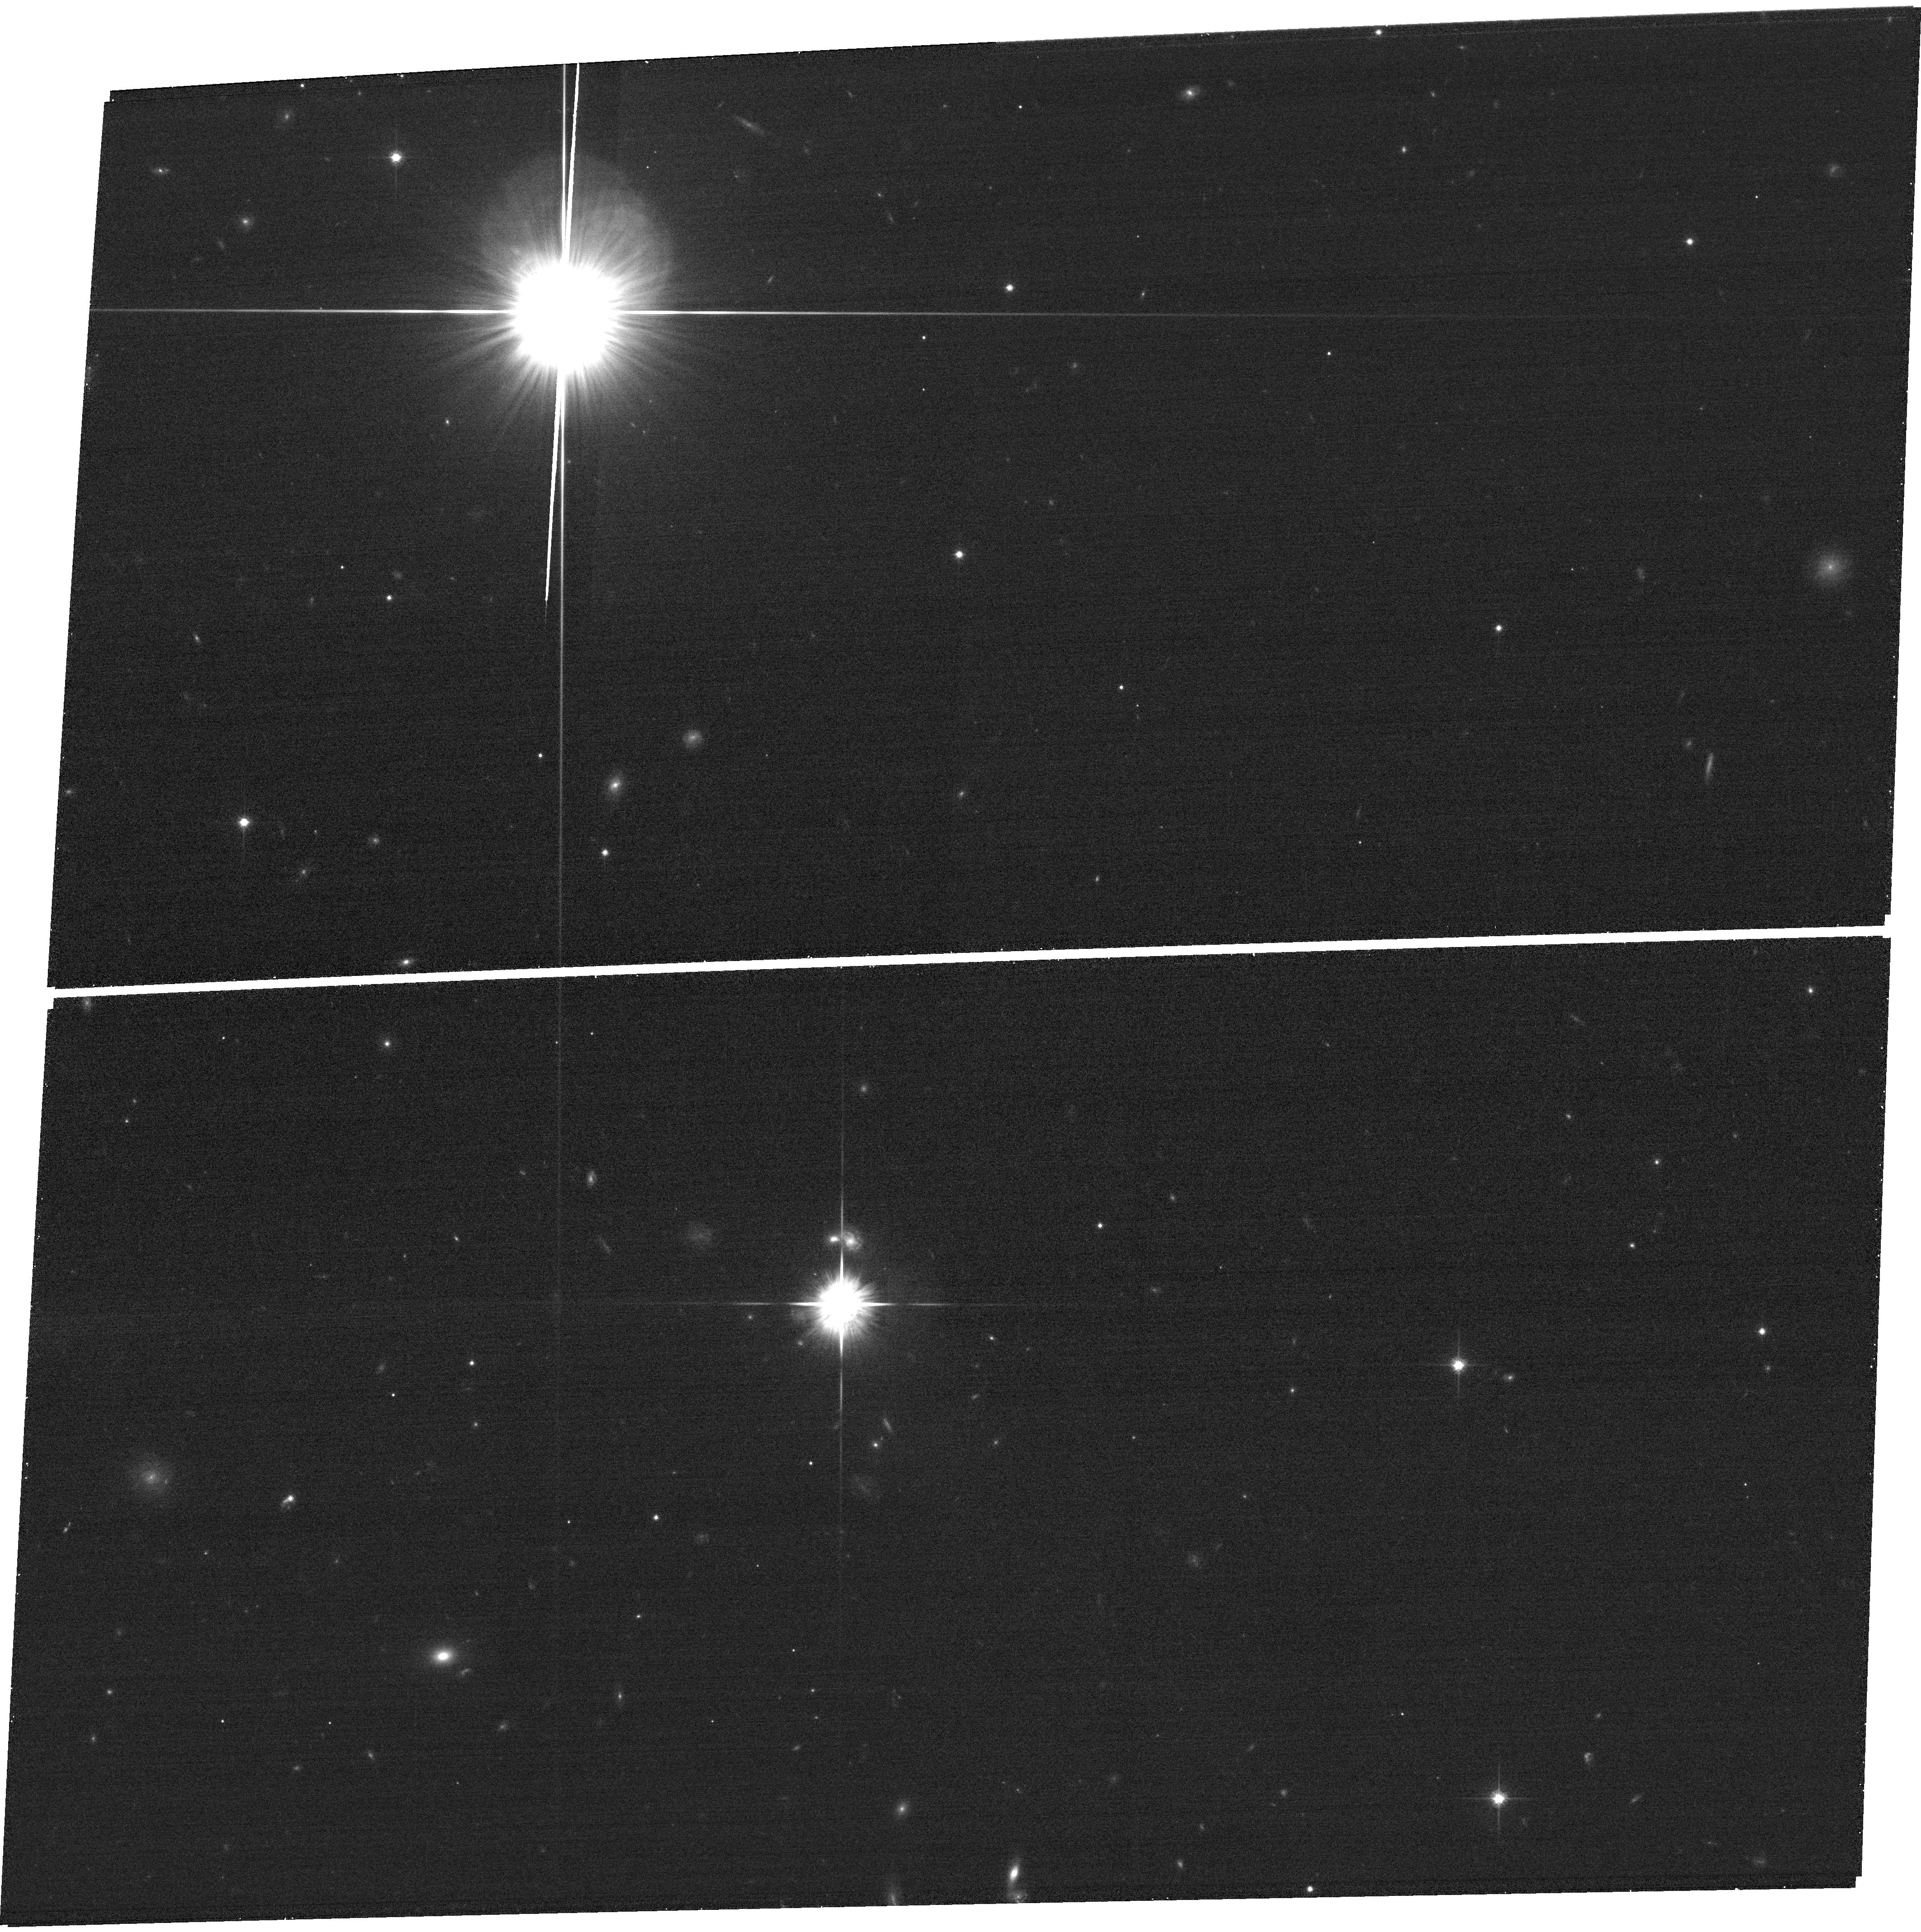
Target: field at RA 186.895°, Dec -11.727°. Instrument: ACS/WFC. Filter: F814W. Exposure: 8 min. Observation ID: hst_12945_09_acs_wfc_f814w_jc1b09

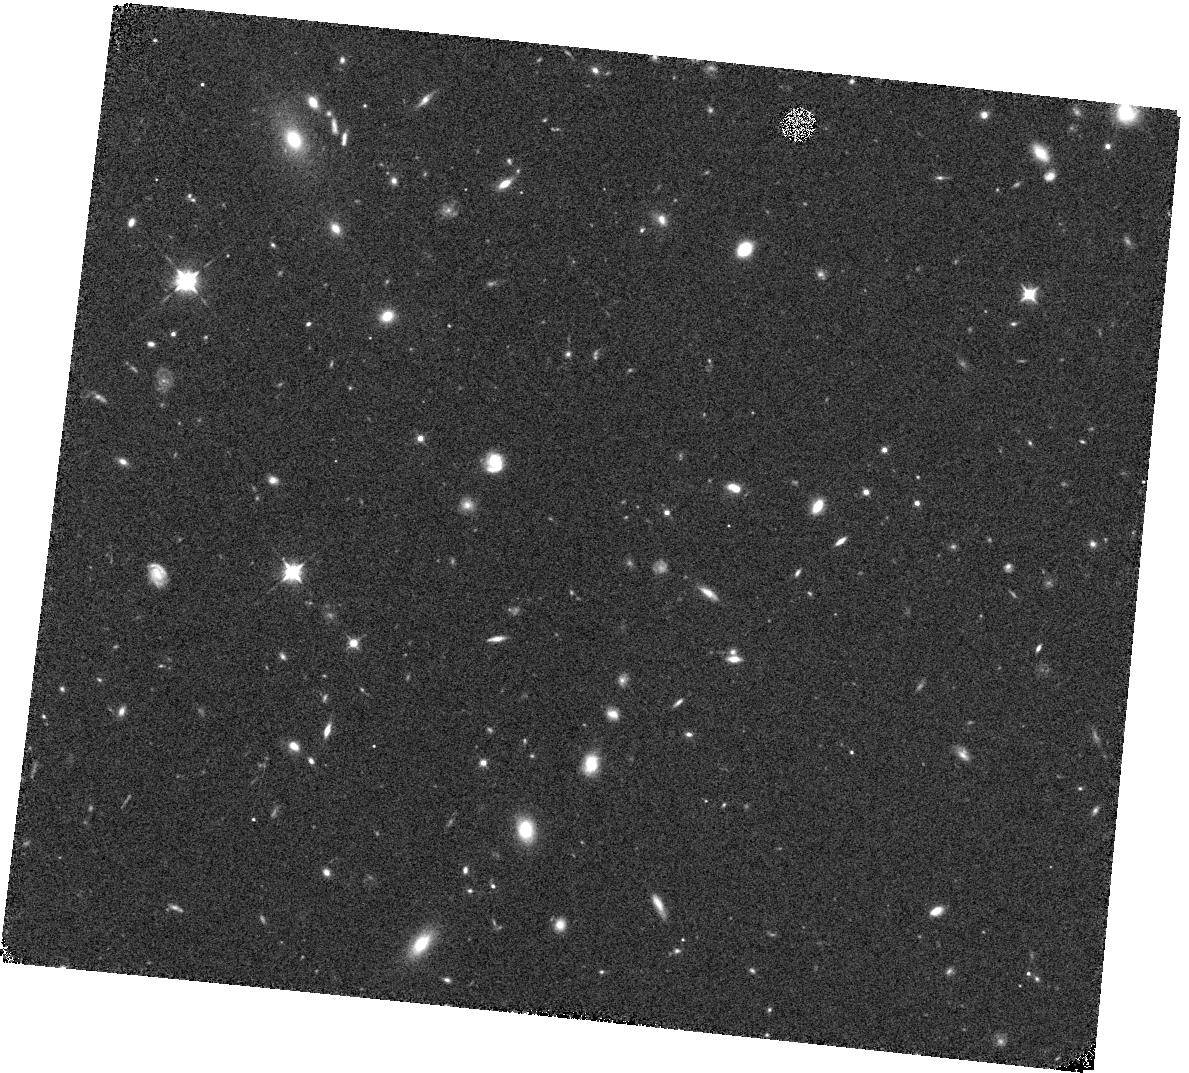
Target: CL1227-11.0. Instrument: WFC3/IR. Filter: F105W. Exposure: 14 min. Observation ID: hst_12945_08_wfc3_ir_f105w_ic1b08

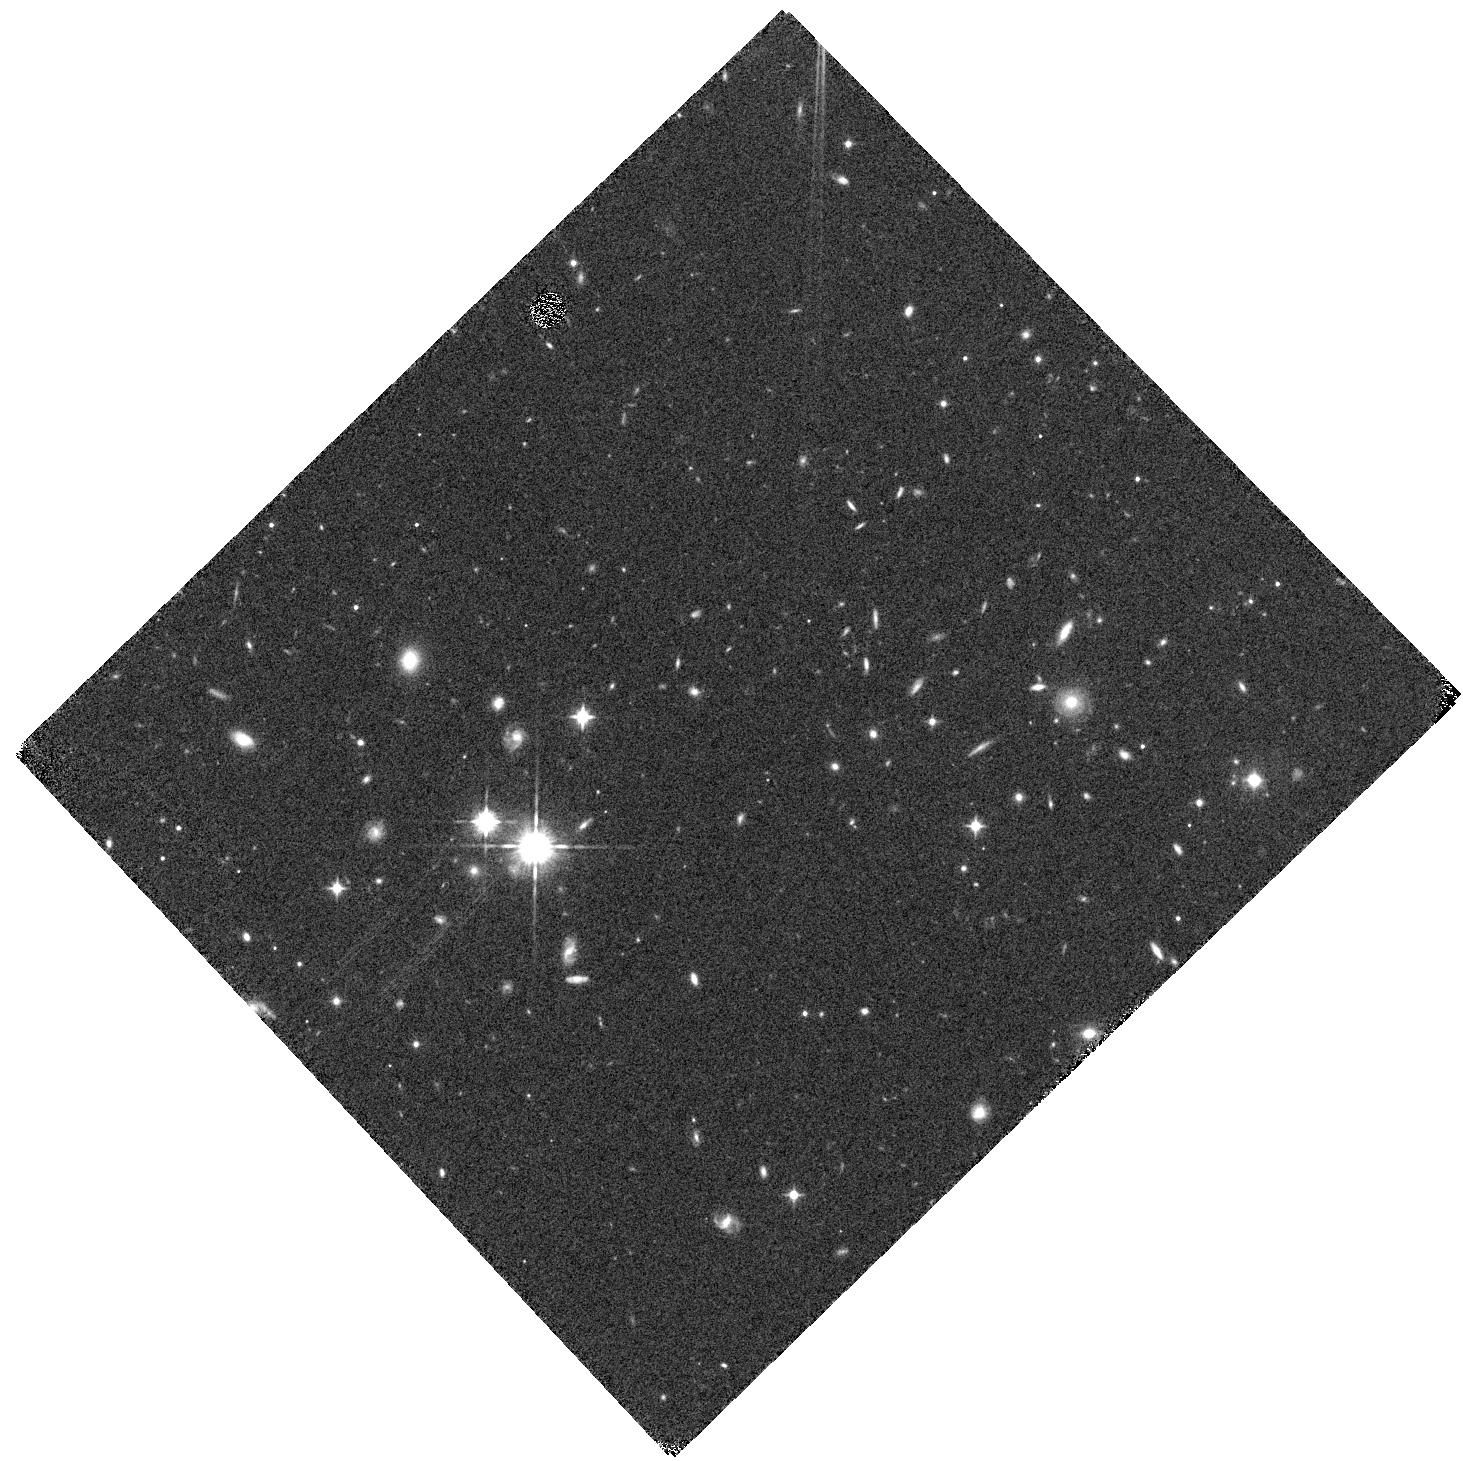
Target: CL1227-11.2. Instrument: WFC3/IR. Filter: F105W. Exposure: 14 min. Observation ID: hst_12945_10_wfc3_ir_f105w_ic1b10

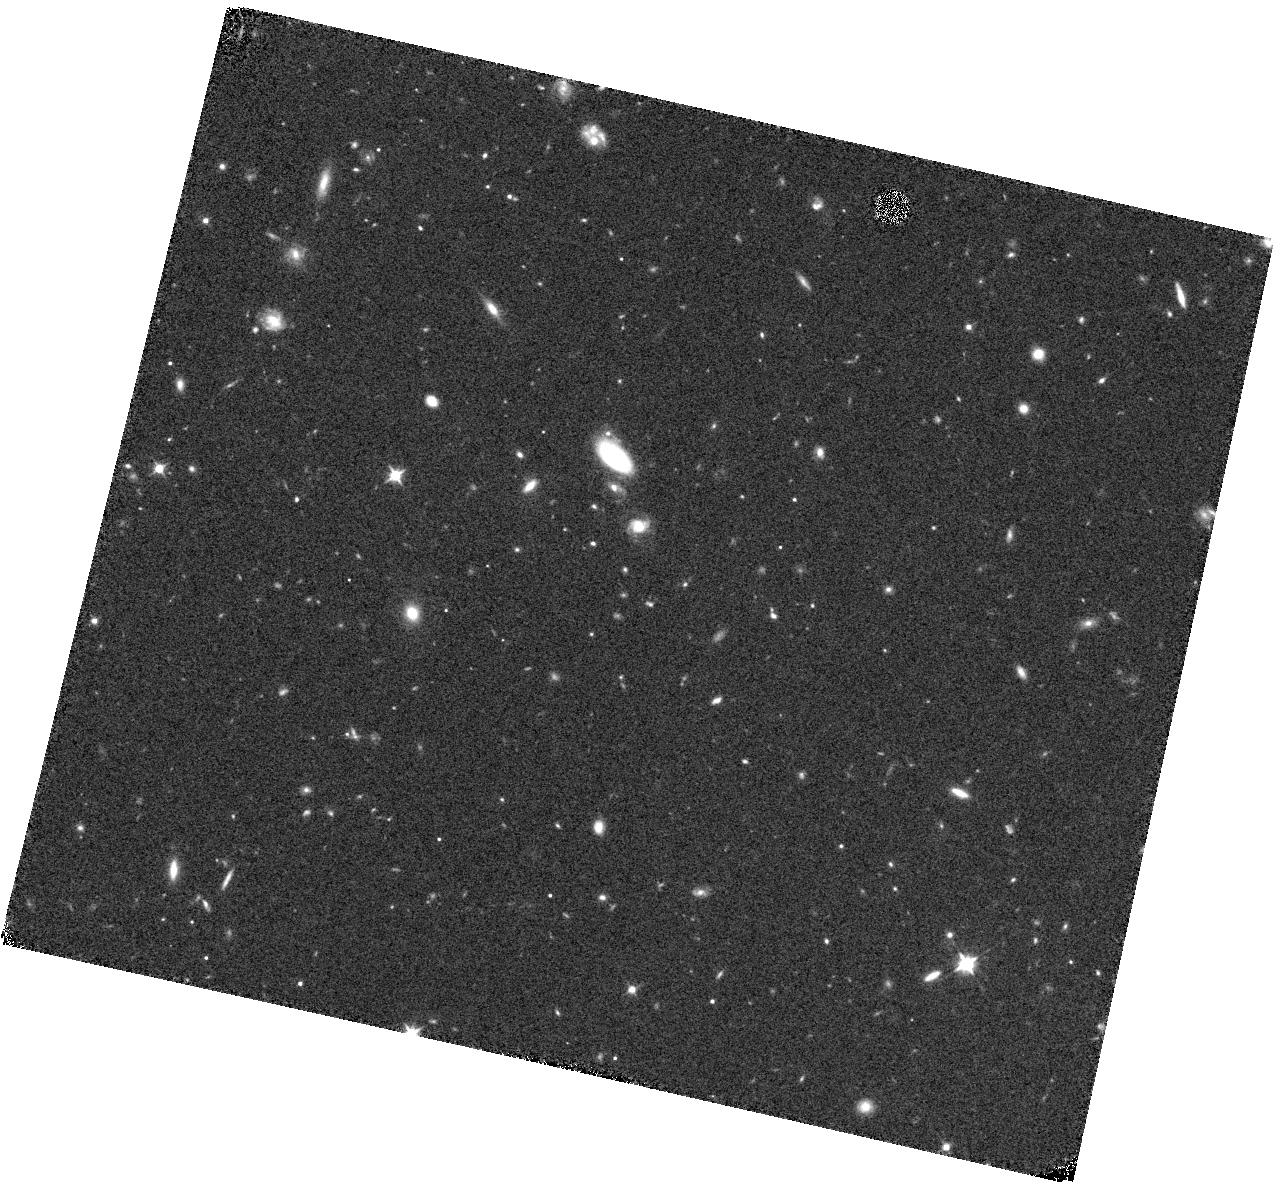
Target: CL1301-11.3. Instrument: WFC3/IR. Filter: F105W. Exposure: 14 min. Observation ID: hst_12945_14_wfc3_ir_f105w_ic1b14

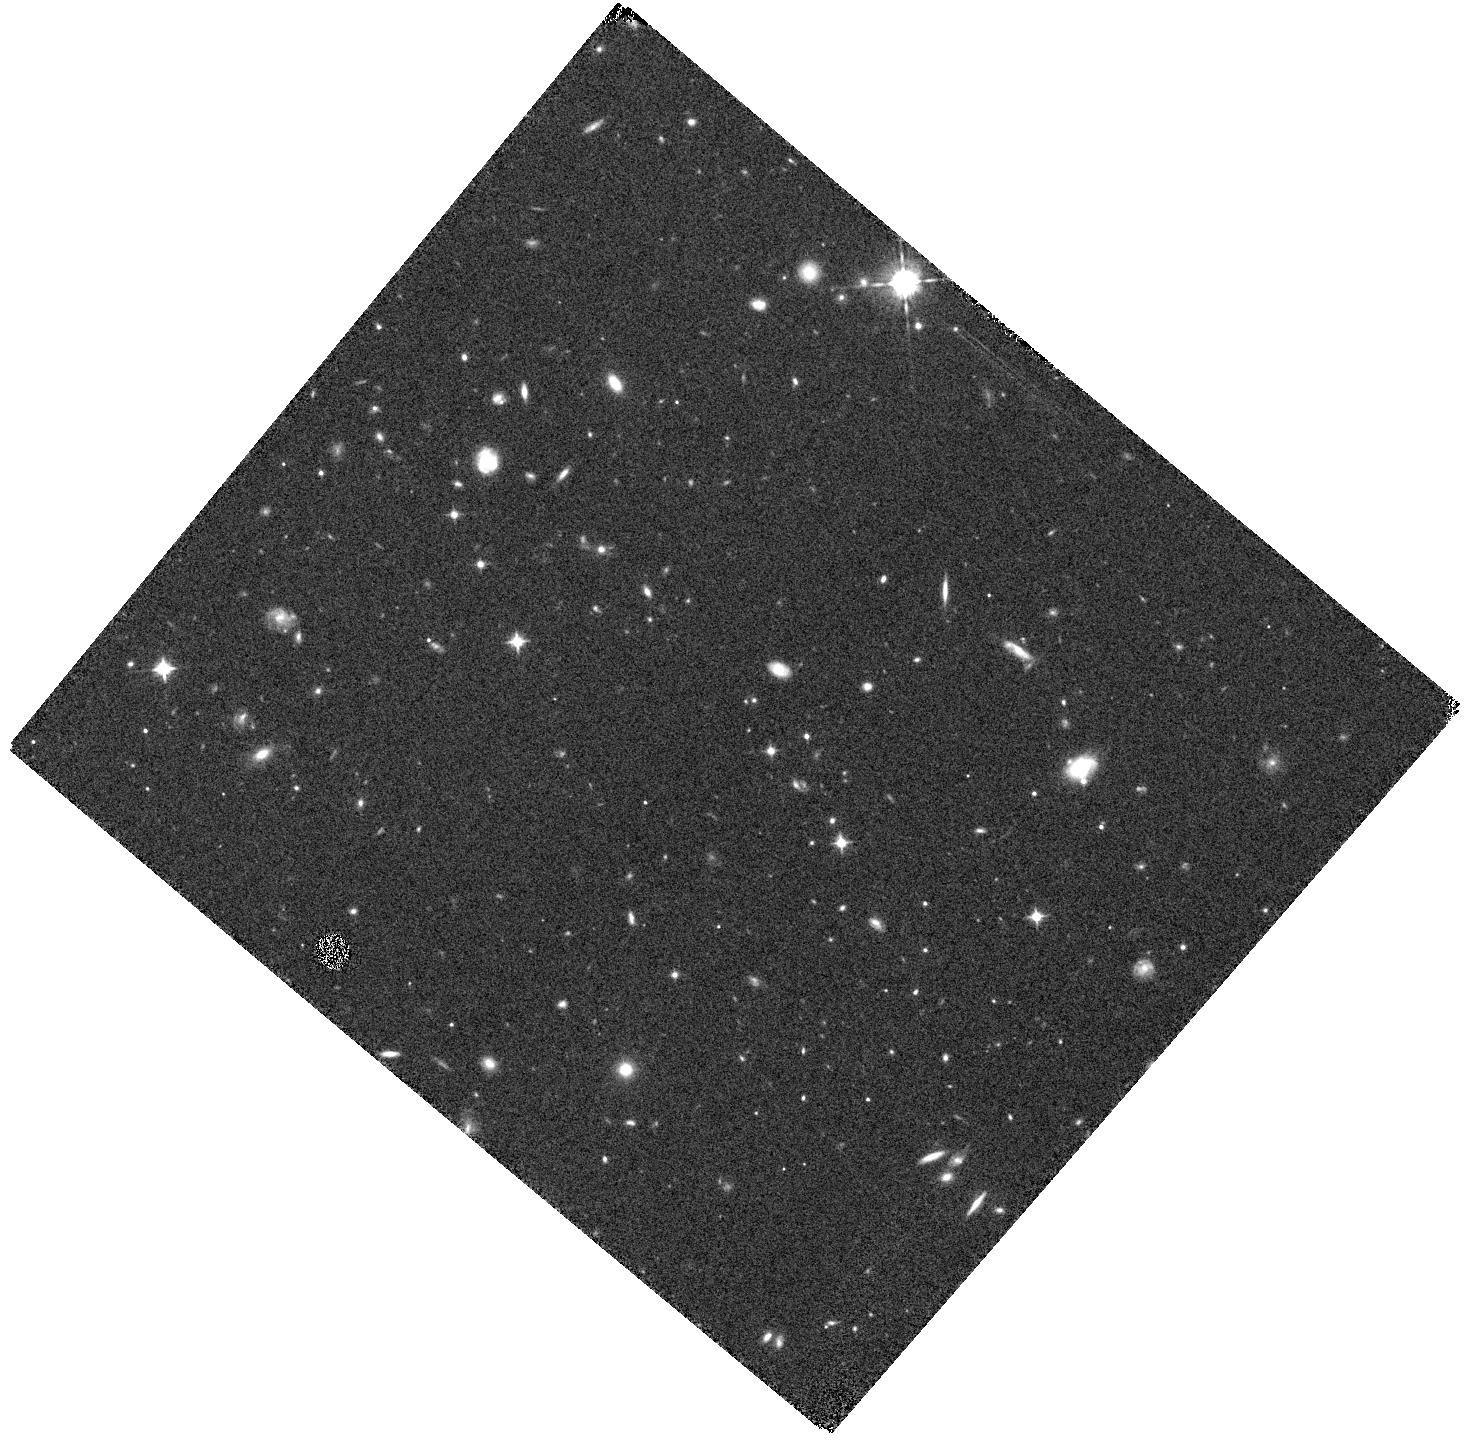
Target: CL1301-11.1. Instrument: WFC3/IR. Filter: F105W. Exposure: 14 min. Observation ID: hst_12945_12_wfc3_ir_f105w_ic1b12

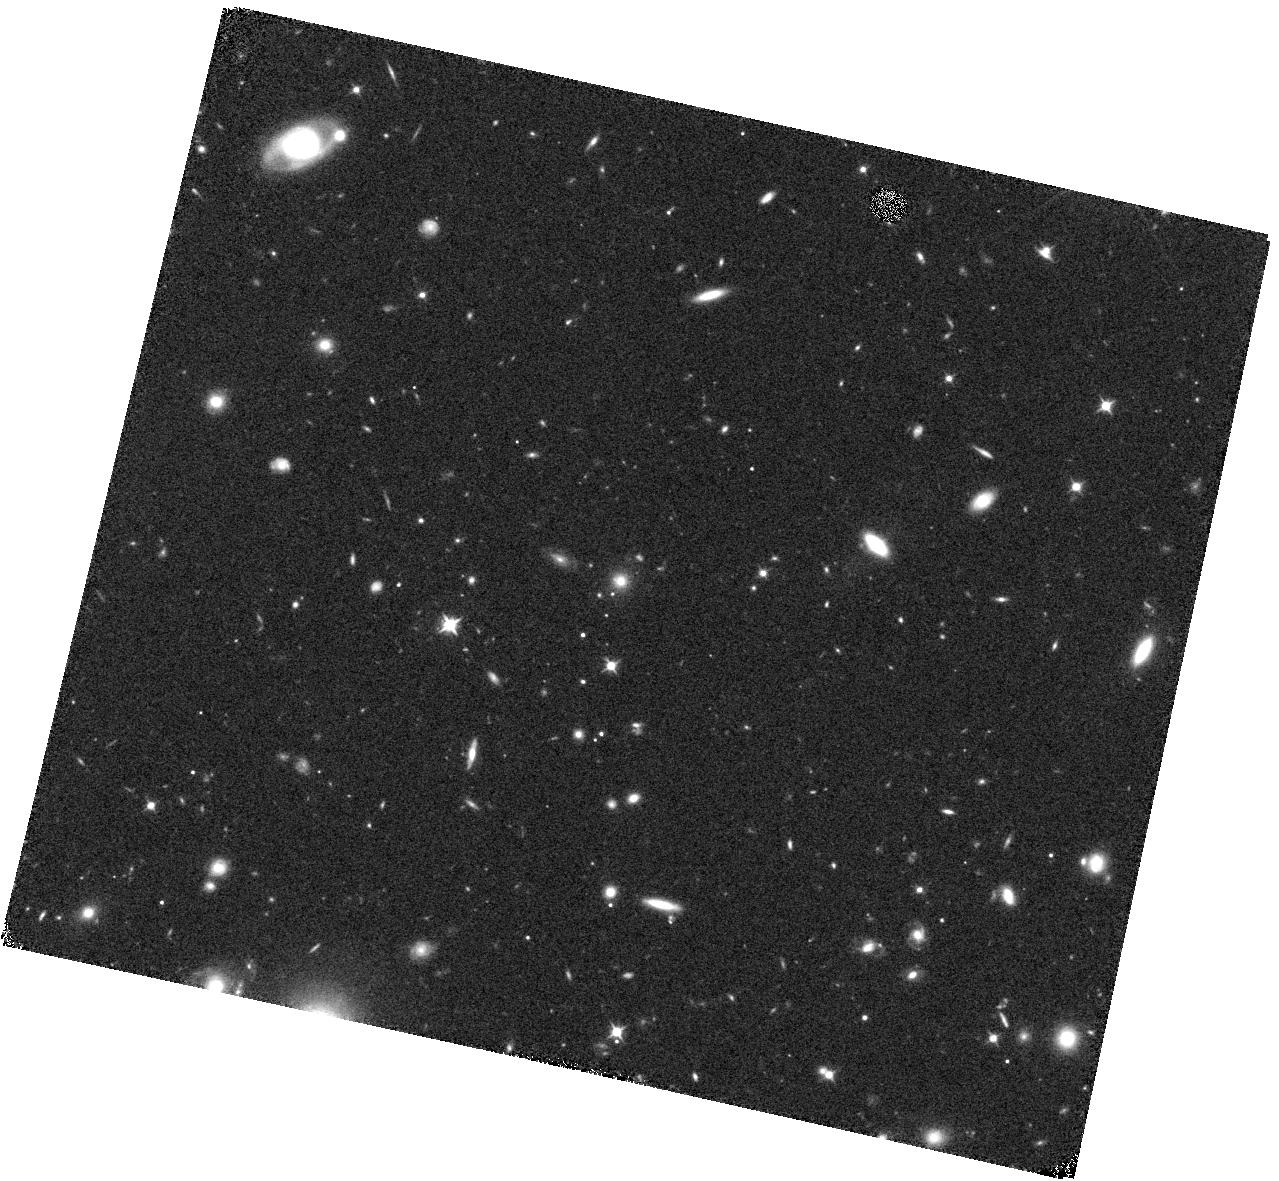
Target: CL1138-11.2. Instrument: WFC3/IR. Filter: F105W. Exposure: 14 min. Observation ID: hst_12945_07_wfc3_ir_f105w_ic1b07

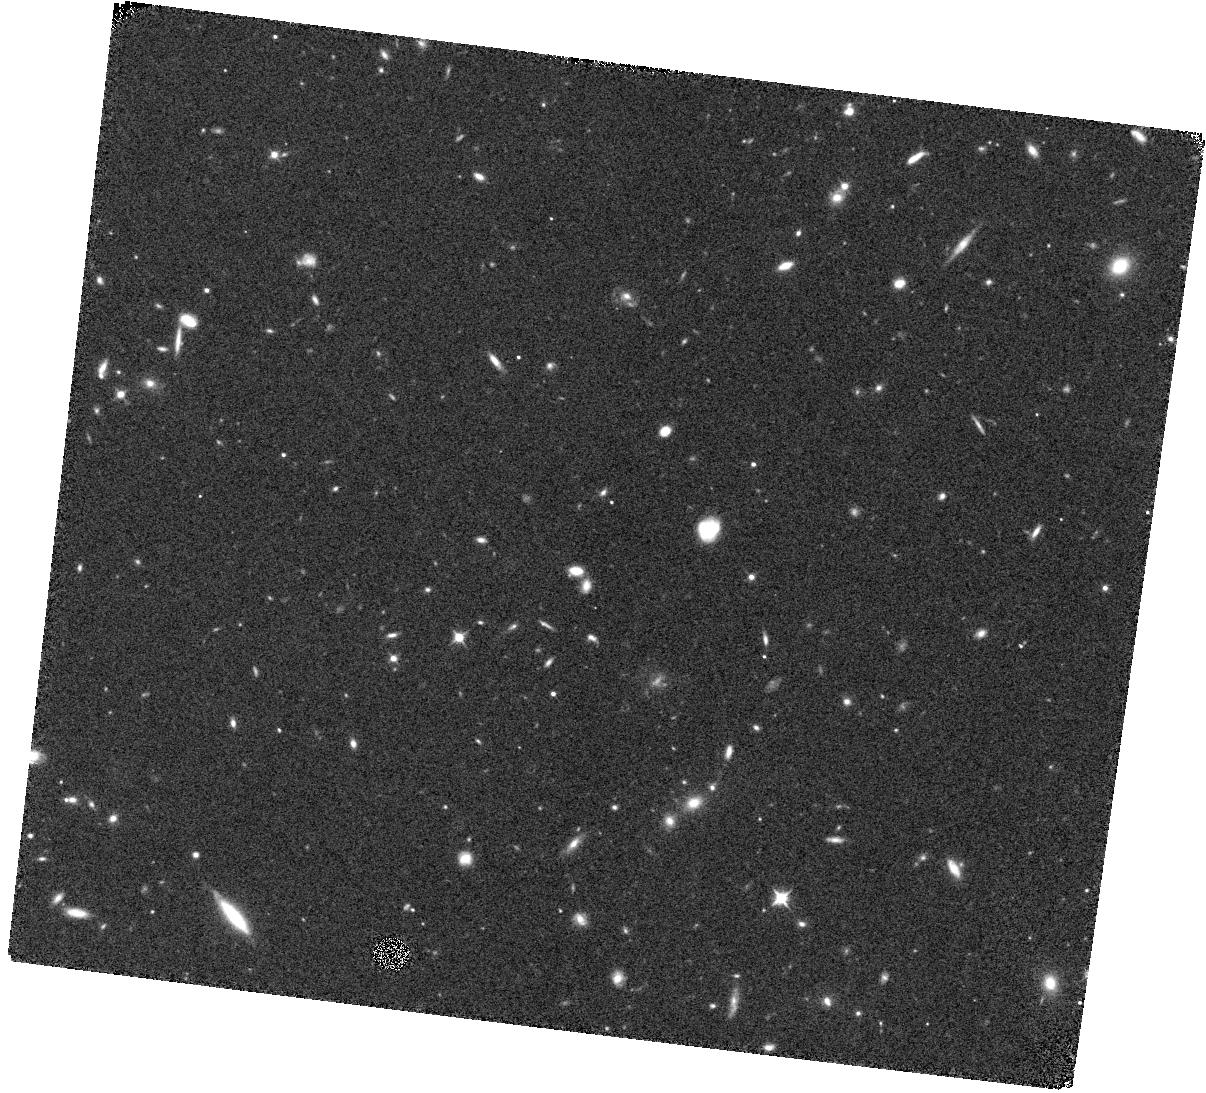
Target: CL1301-11.2. Instrument: WFC3/IR. Filter: F105W. Exposure: 14 min. Observation ID: hst_12945_15_wfc3_ir_f105w_ic1b15

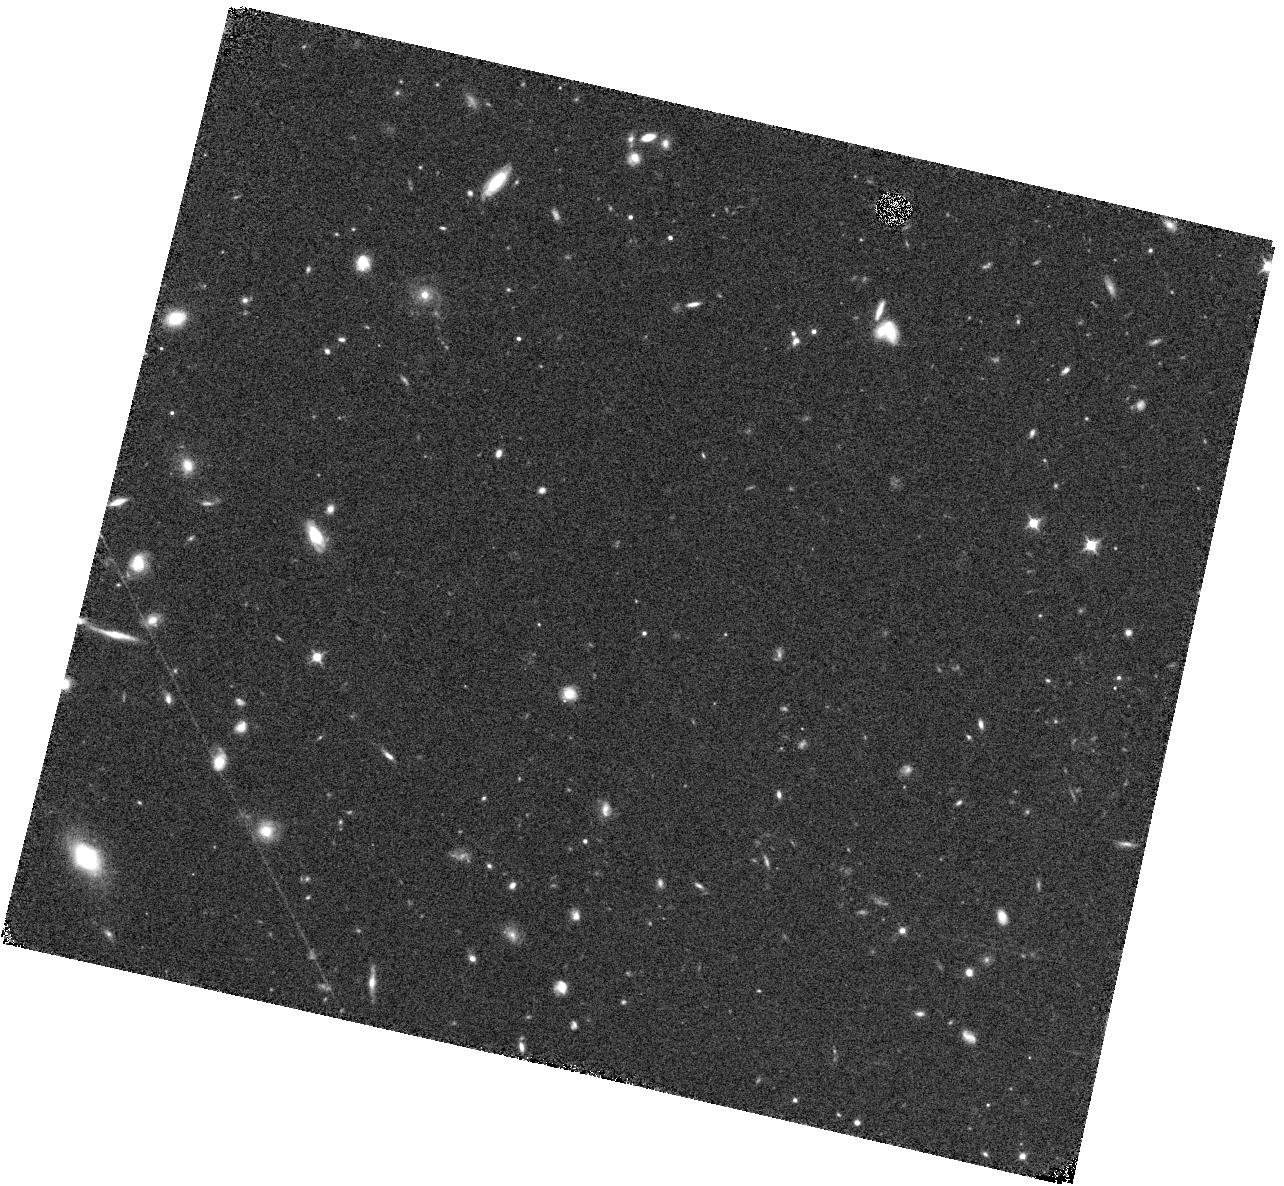
Target: CL1138-11.1. Instrument: WFC3/IR. Filter: F105W. Exposure: 14 min. Observation ID: hst_12945_06_wfc3_ir_f105w_ic1b06

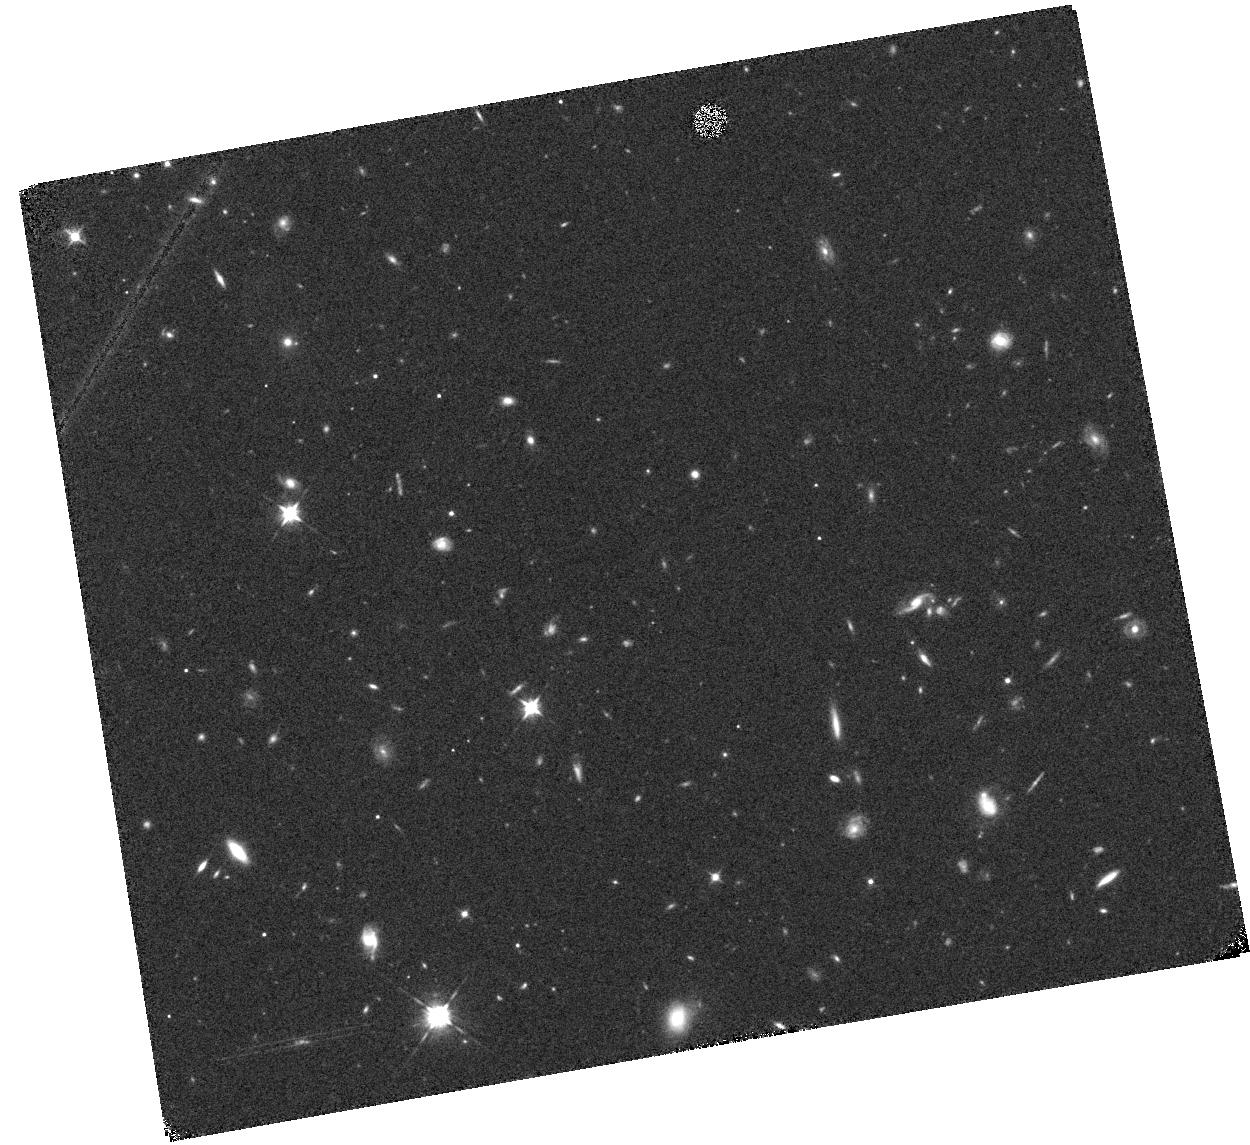
Target: CL1059-12.0. Instrument: WFC3/IR. Filter: F105W. Exposure: 14 min. Observation ID: hst_12945_01_wfc3_ir_f105w_ic1b01

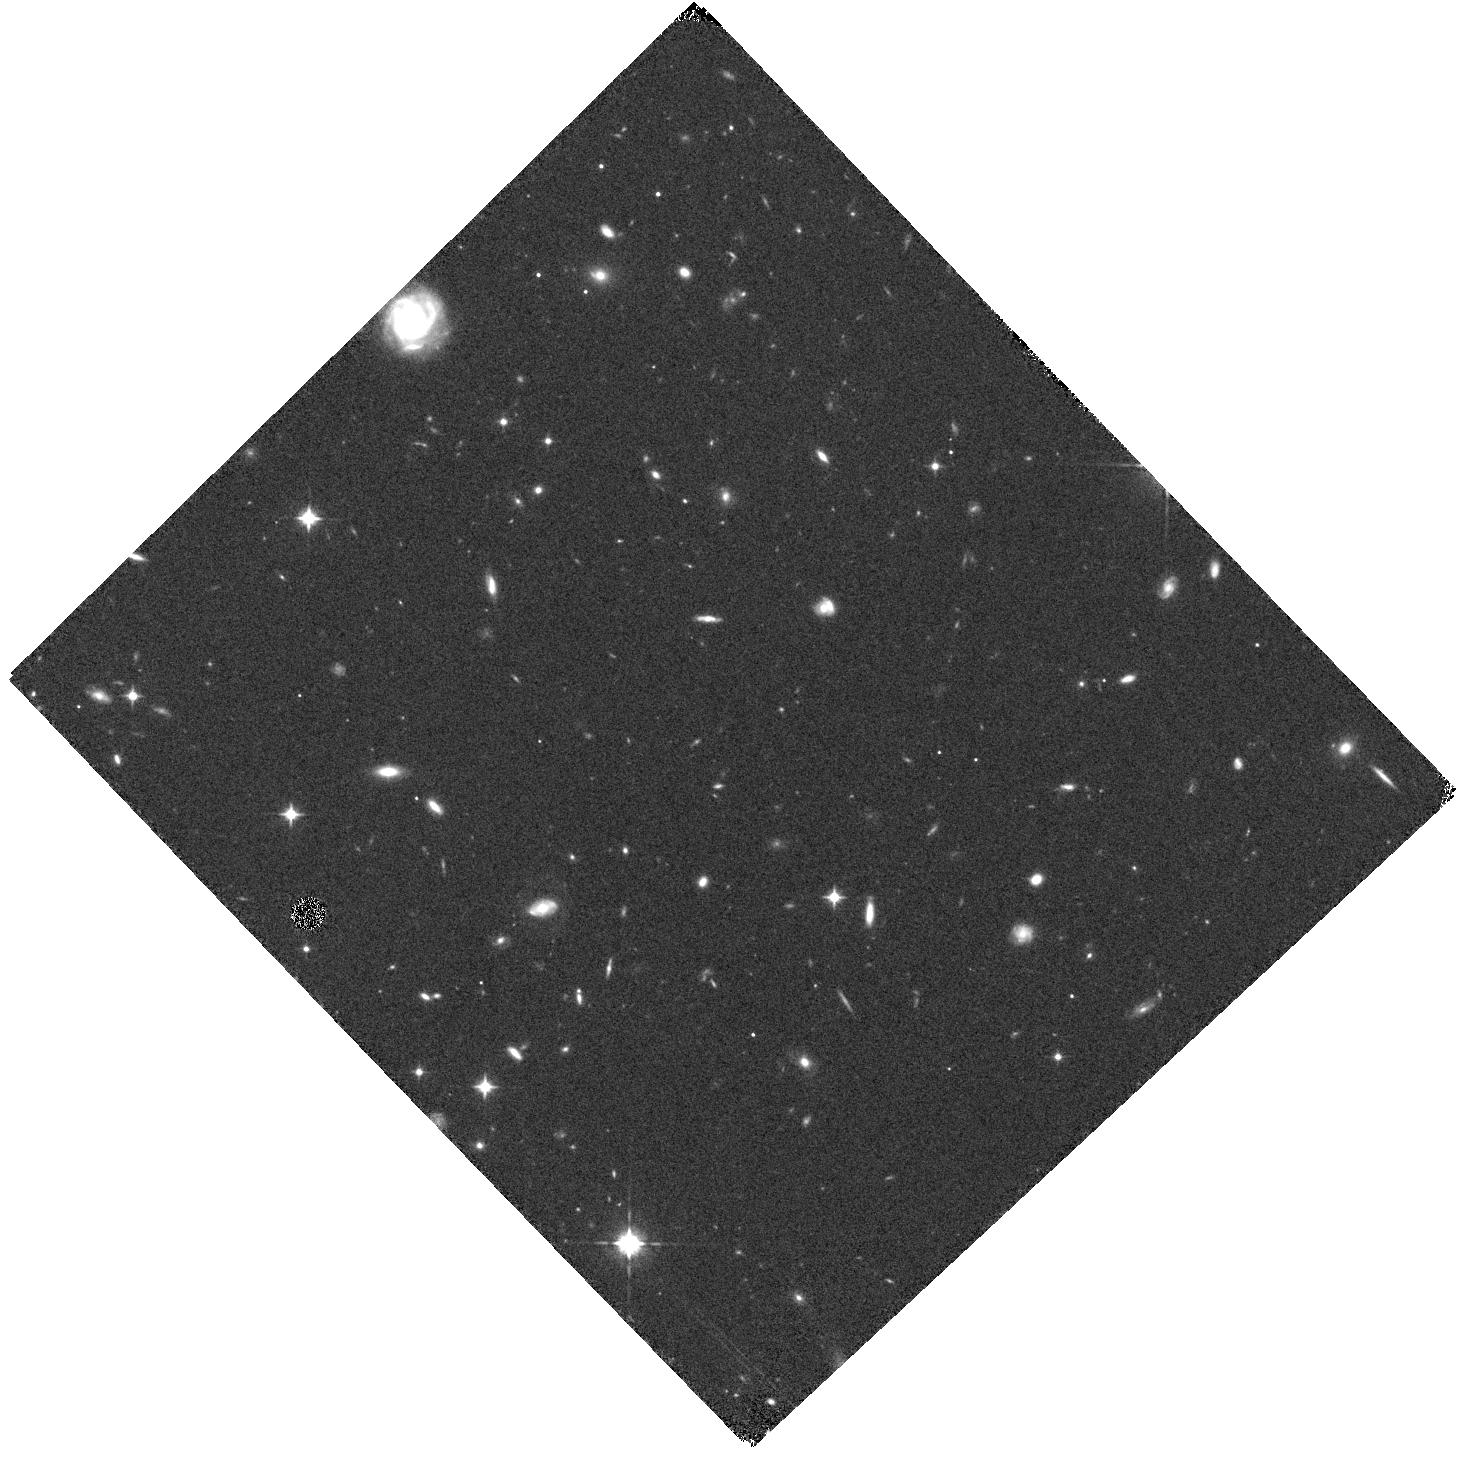
Target: CL1059-12.1. Instrument: WFC3/IR. Filter: F105W. Exposure: 14 min. Observation ID: hst_12945_02_wfc3_ir_f105w_ic1b02

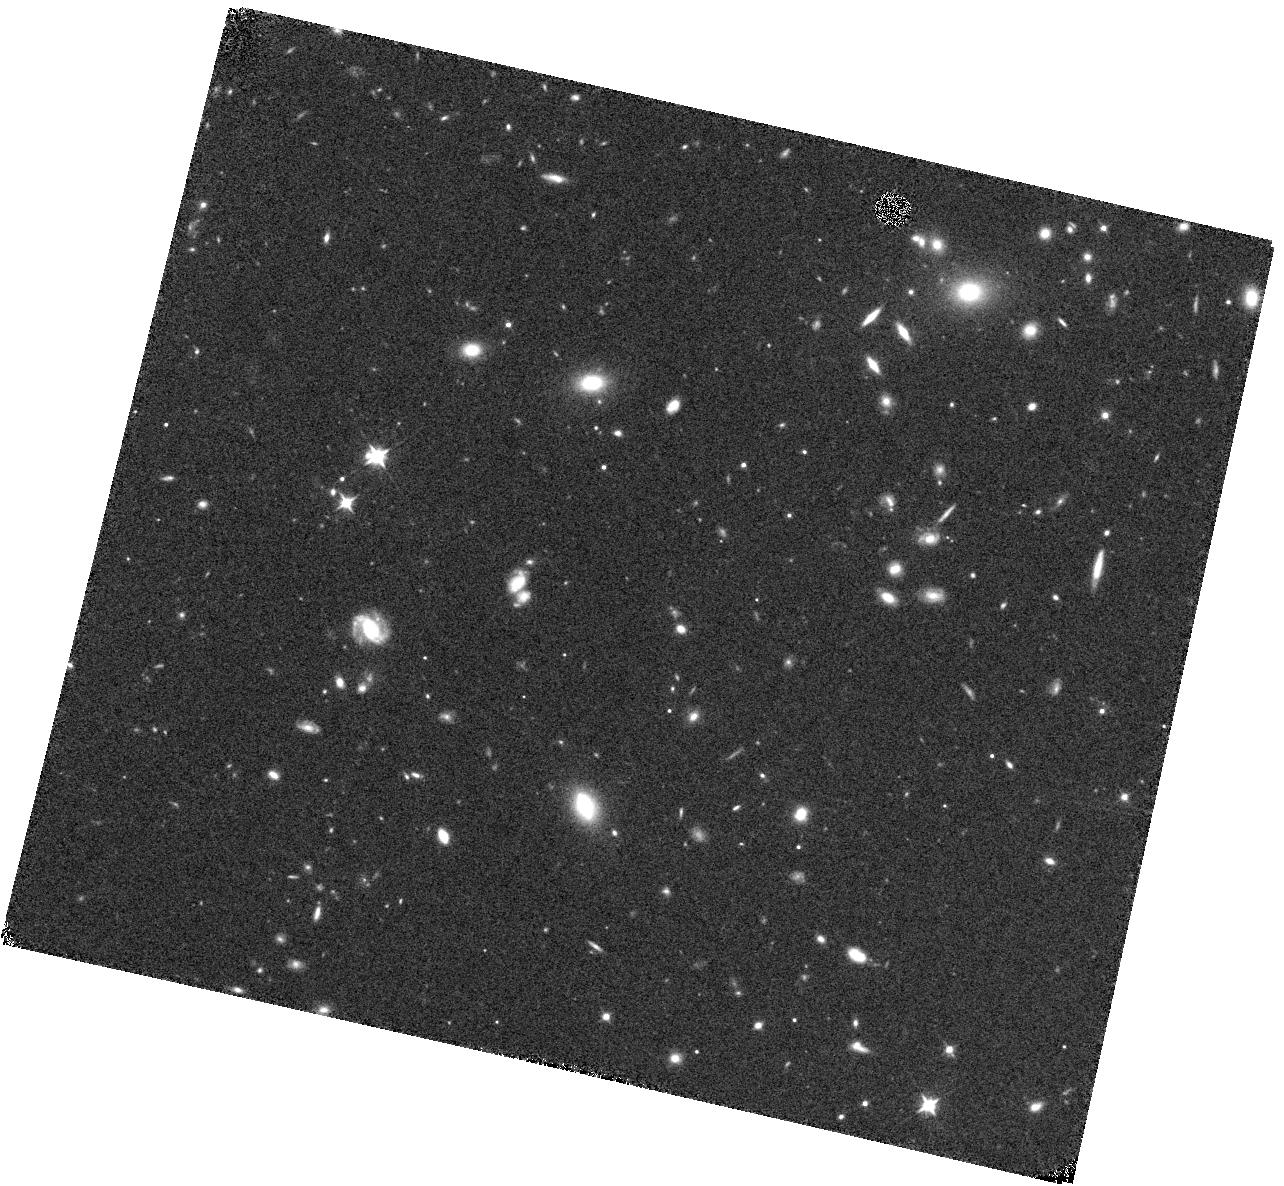
Target: CL1138-11.0. Instrument: WFC3/IR. Filter: F105W. Exposure: 14 min. Observation ID: hst_12945_05_wfc3_ir_f105w_ic1b05

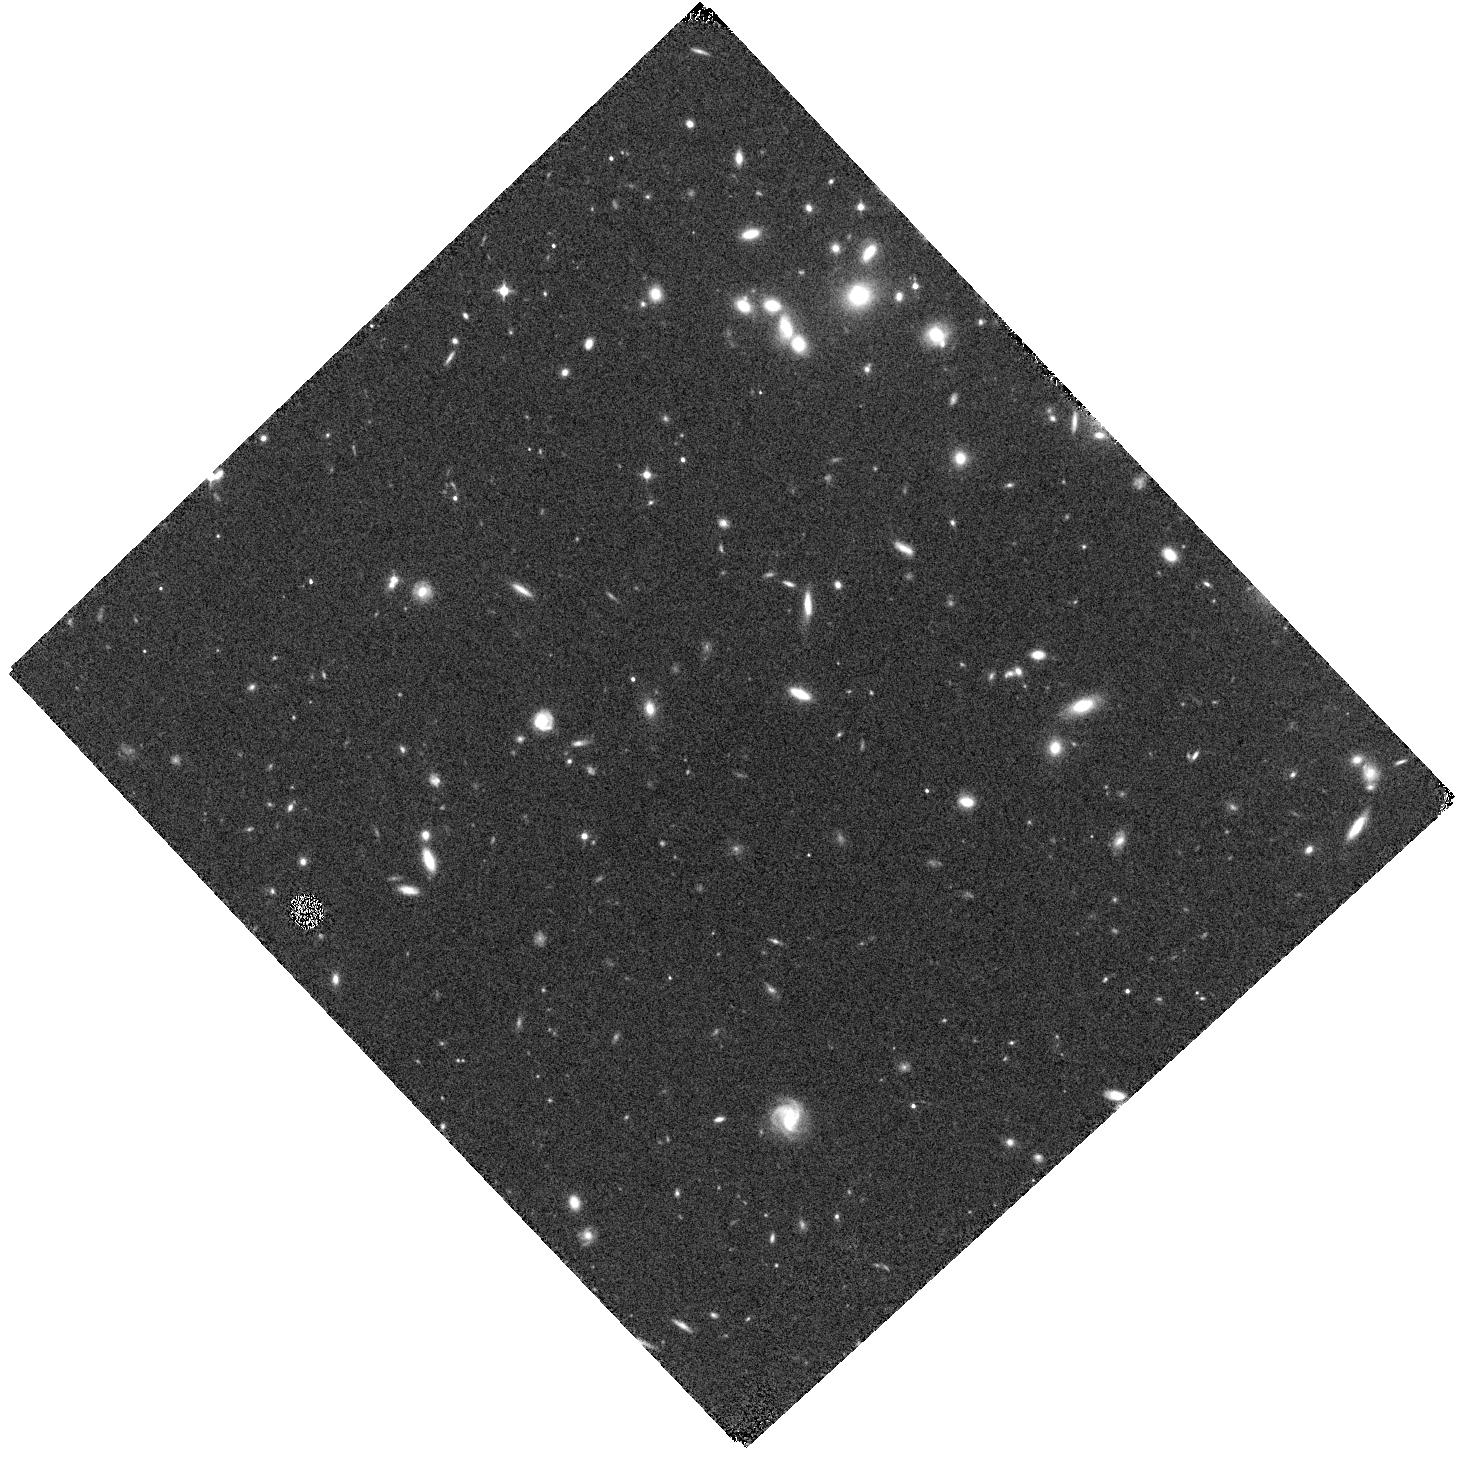
Target: CL1059-12.2. Instrument: WFC3/IR. Filter: F105W. Exposure: 14 min. Observation ID: hst_12945_03_wfc3_ir_f105w_ic1b03

Spatially Resolved Observations of Gas Stripping in Intermediate Redshift Clusters and Groups (PI: Rudnick, Gregory Howard)

We propose to determine the relative importance of the group vs. cluster environment in transforming galaxies from star-forming to passive objects. We will use WFC3 G102 grism spectroscopy and imaging to make the first high-spatial-resolution maps of the gas and stellar content of 55 cluster and infalling group galaxies at an epoch (z=0.5) when galaxy transformation was still in full swing and when clusters were rapidly building up their population of passive galaxies. The most common mechanisms proposed for depleting gas make different predictions as to the size and symmetry of the gas and stellar disks. Therefore, by comparing the morphology of H-alpha emission relative to that of the stellar light for galaxies in clusters and nearby infalling groups we will determine the relative effectiveness of group and cluster-based depletion mechanisms. We will couple our measurements at z=0.5 with a wealth of H-alpha imaging of z=0 group and cluster galaxies, allowing us to understand how gas depletion processes in different mass halos have changed over time. This project is only now possible thanks to (1) the high spatial resolution emission line maps produced by the WFC3 grism and (2) an extensive wide-field spectroscopic survey that provides accurate membership information out to many virial radii and allows us to identify groups in the infall regions around distant clusters.